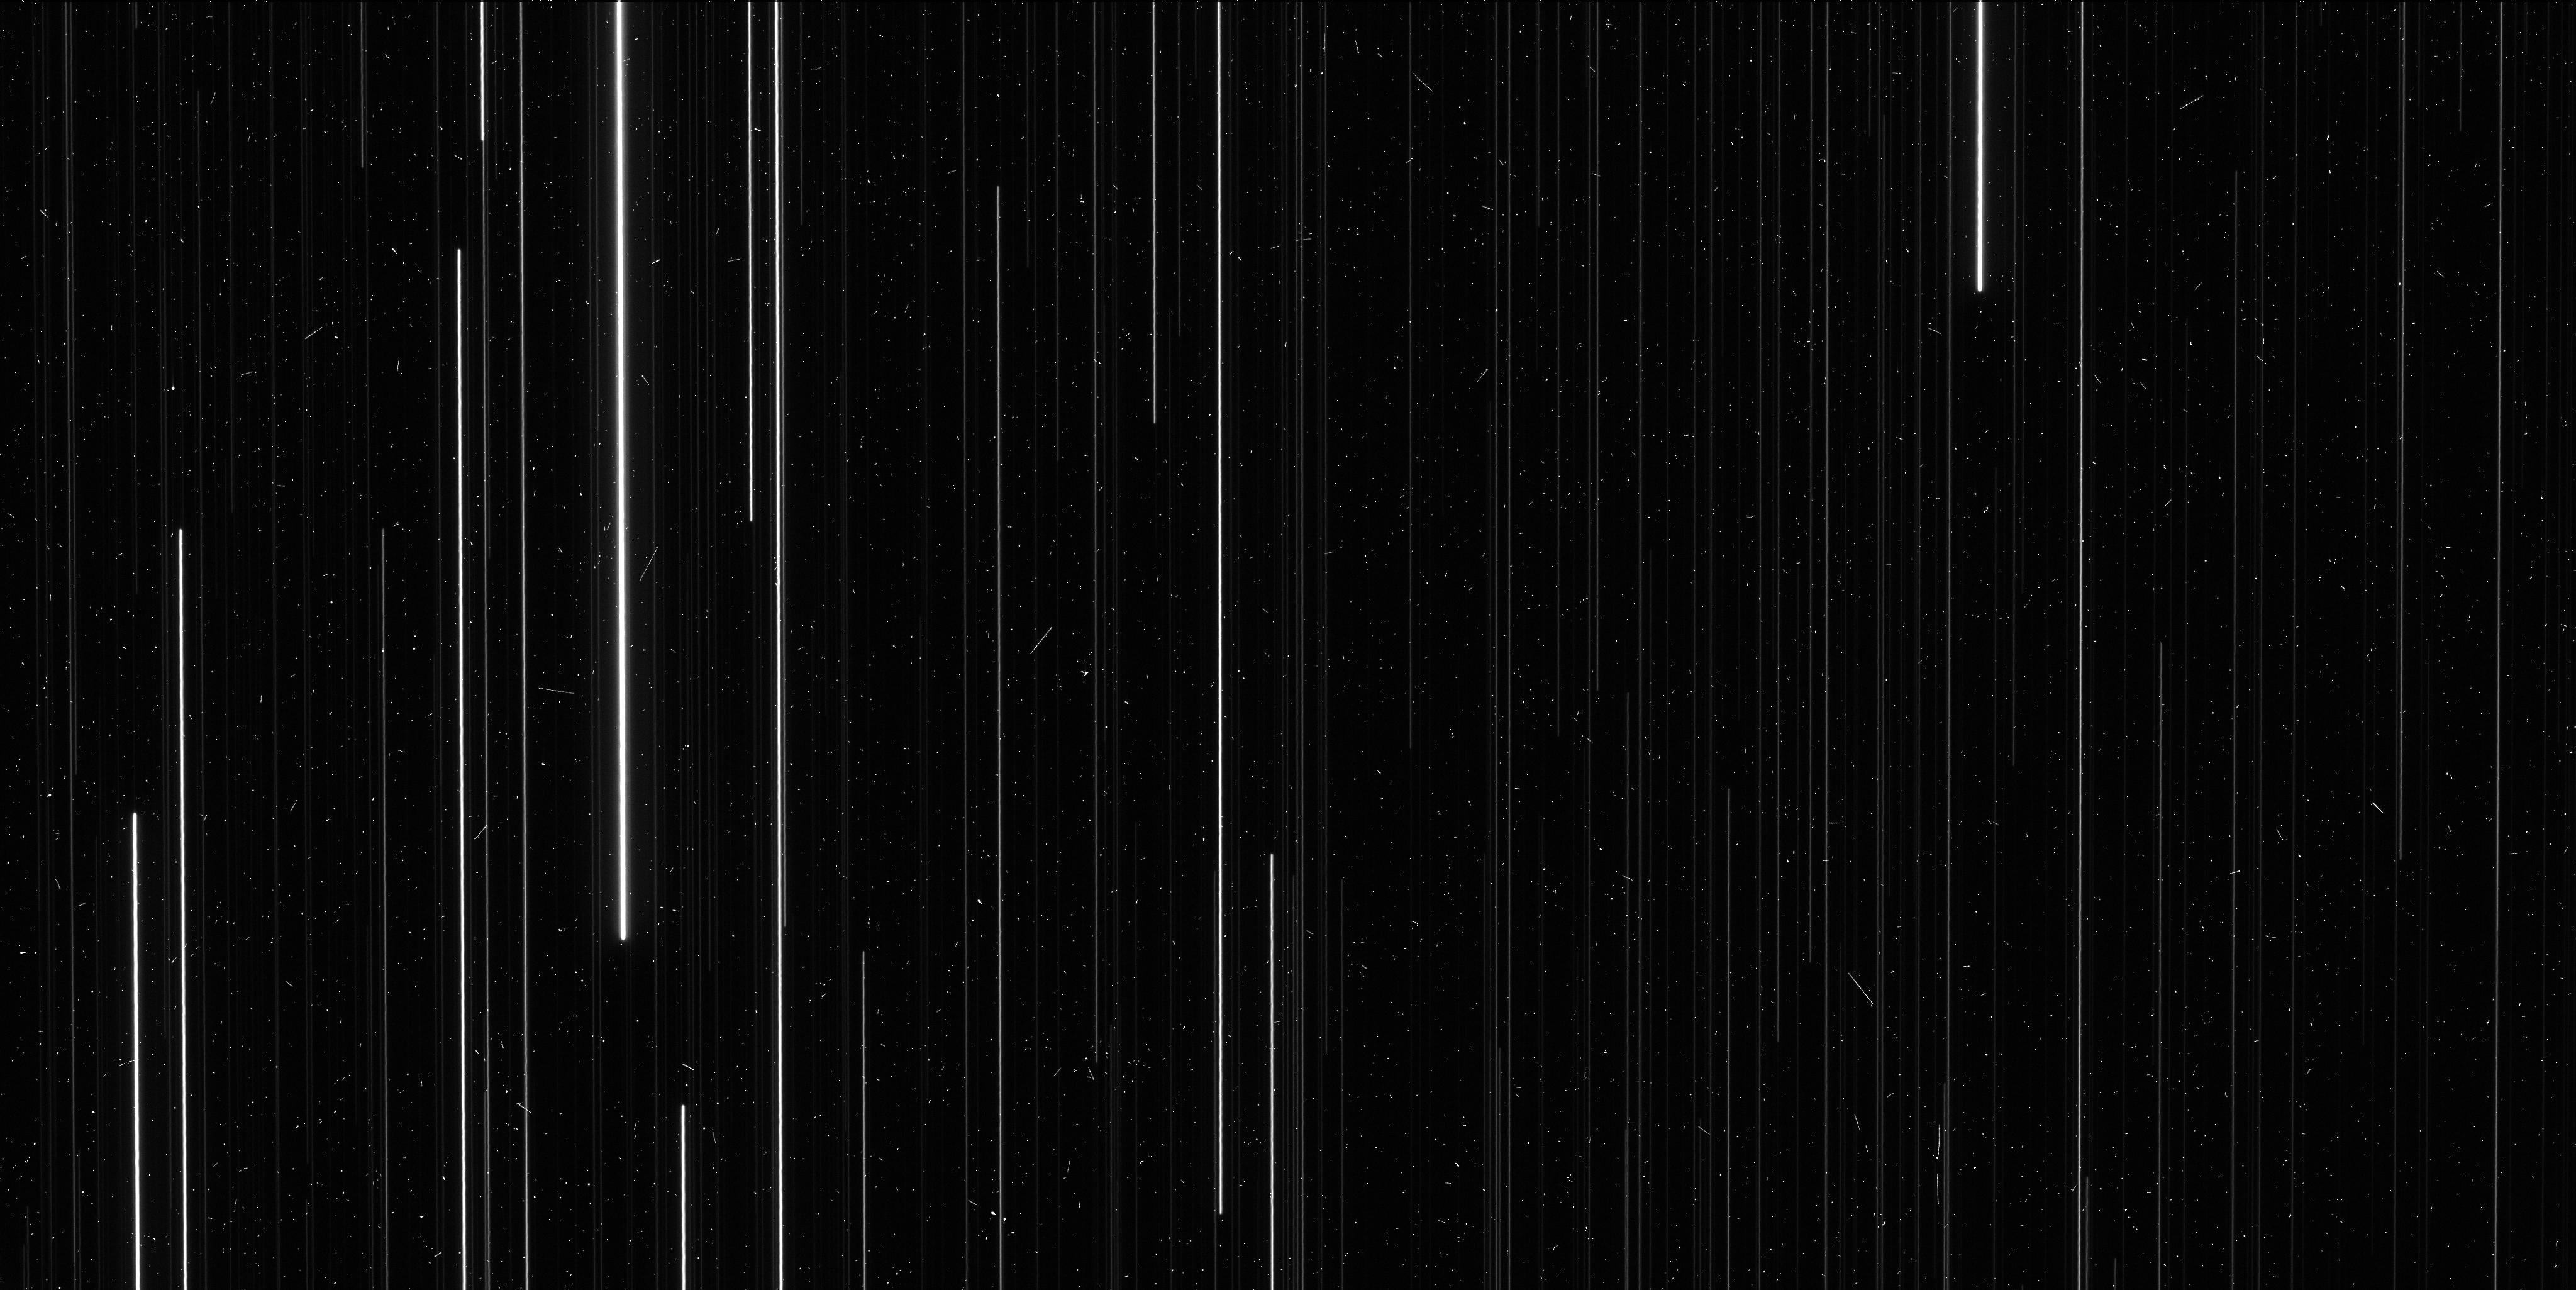
Target: M4
Instrument: WFC3/UVIS
Filter: F606W
Exposure: 6 min
Observation ID: ie0n03f6q

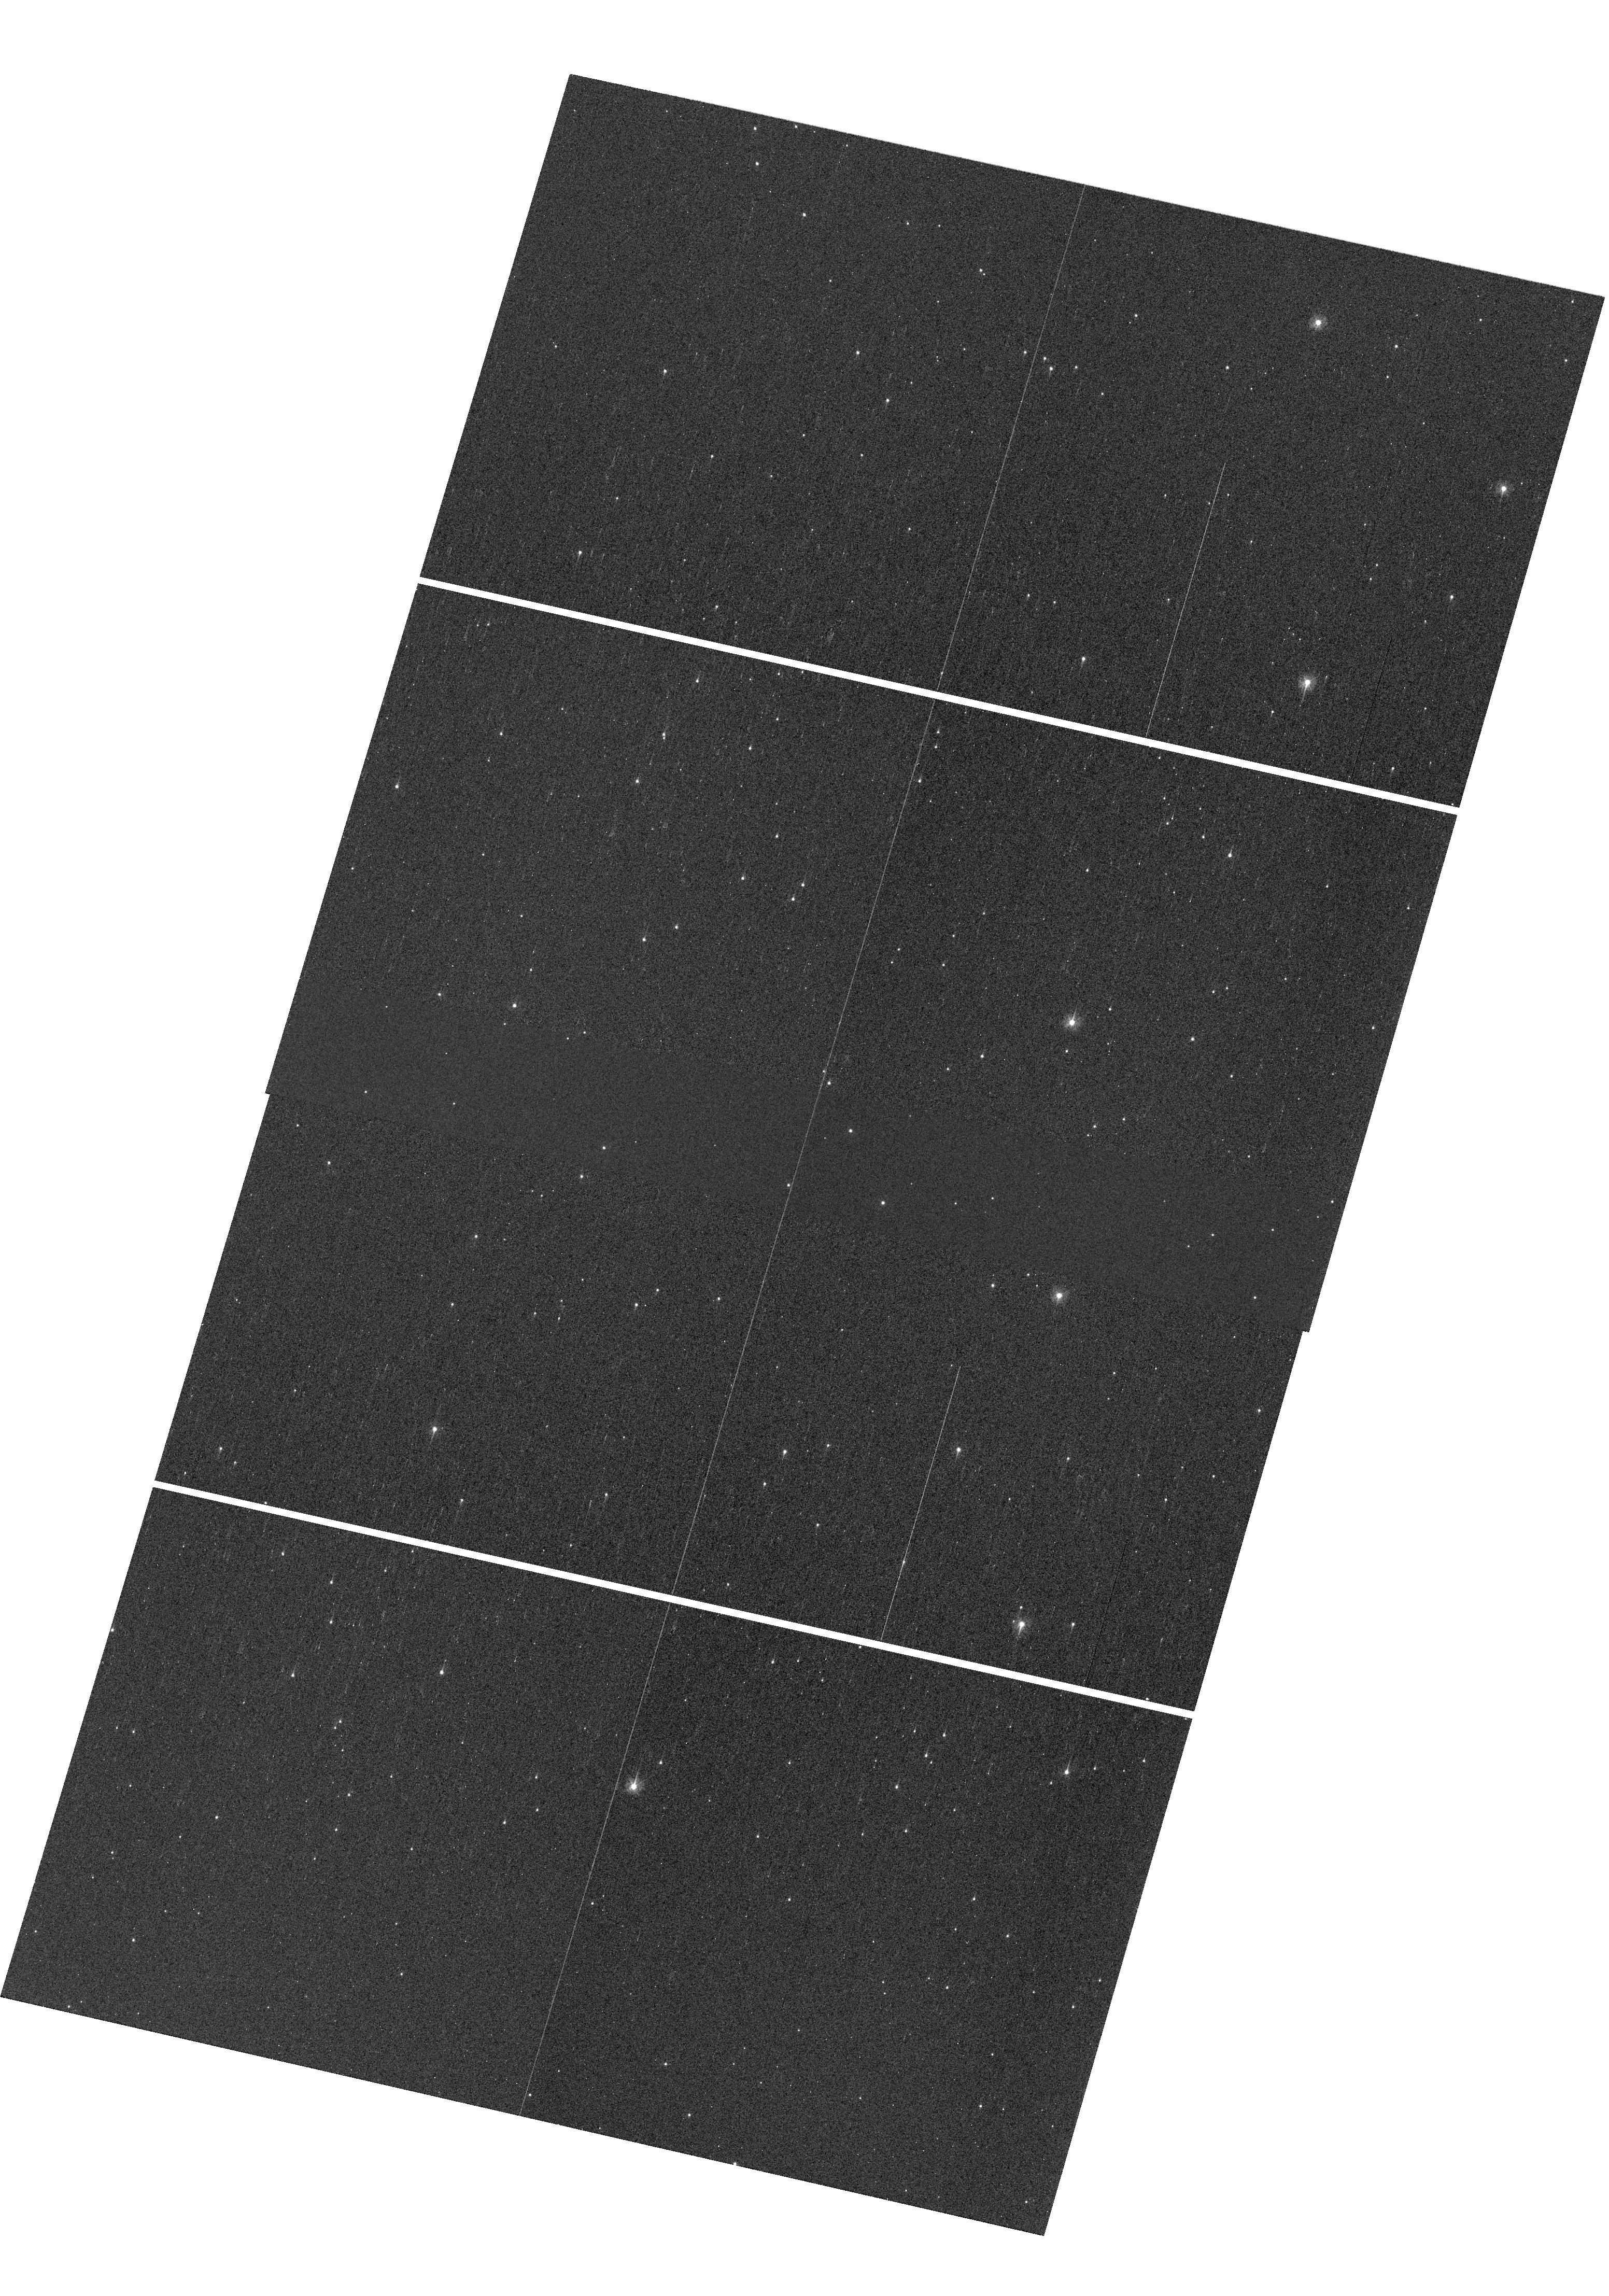
Target: M4
Instrument: WFC3/UVIS
Filter: F336W
Exposure: 2 min
Observation ID: hst_15933_51_wfc3_uvis_f336w_ie0n51

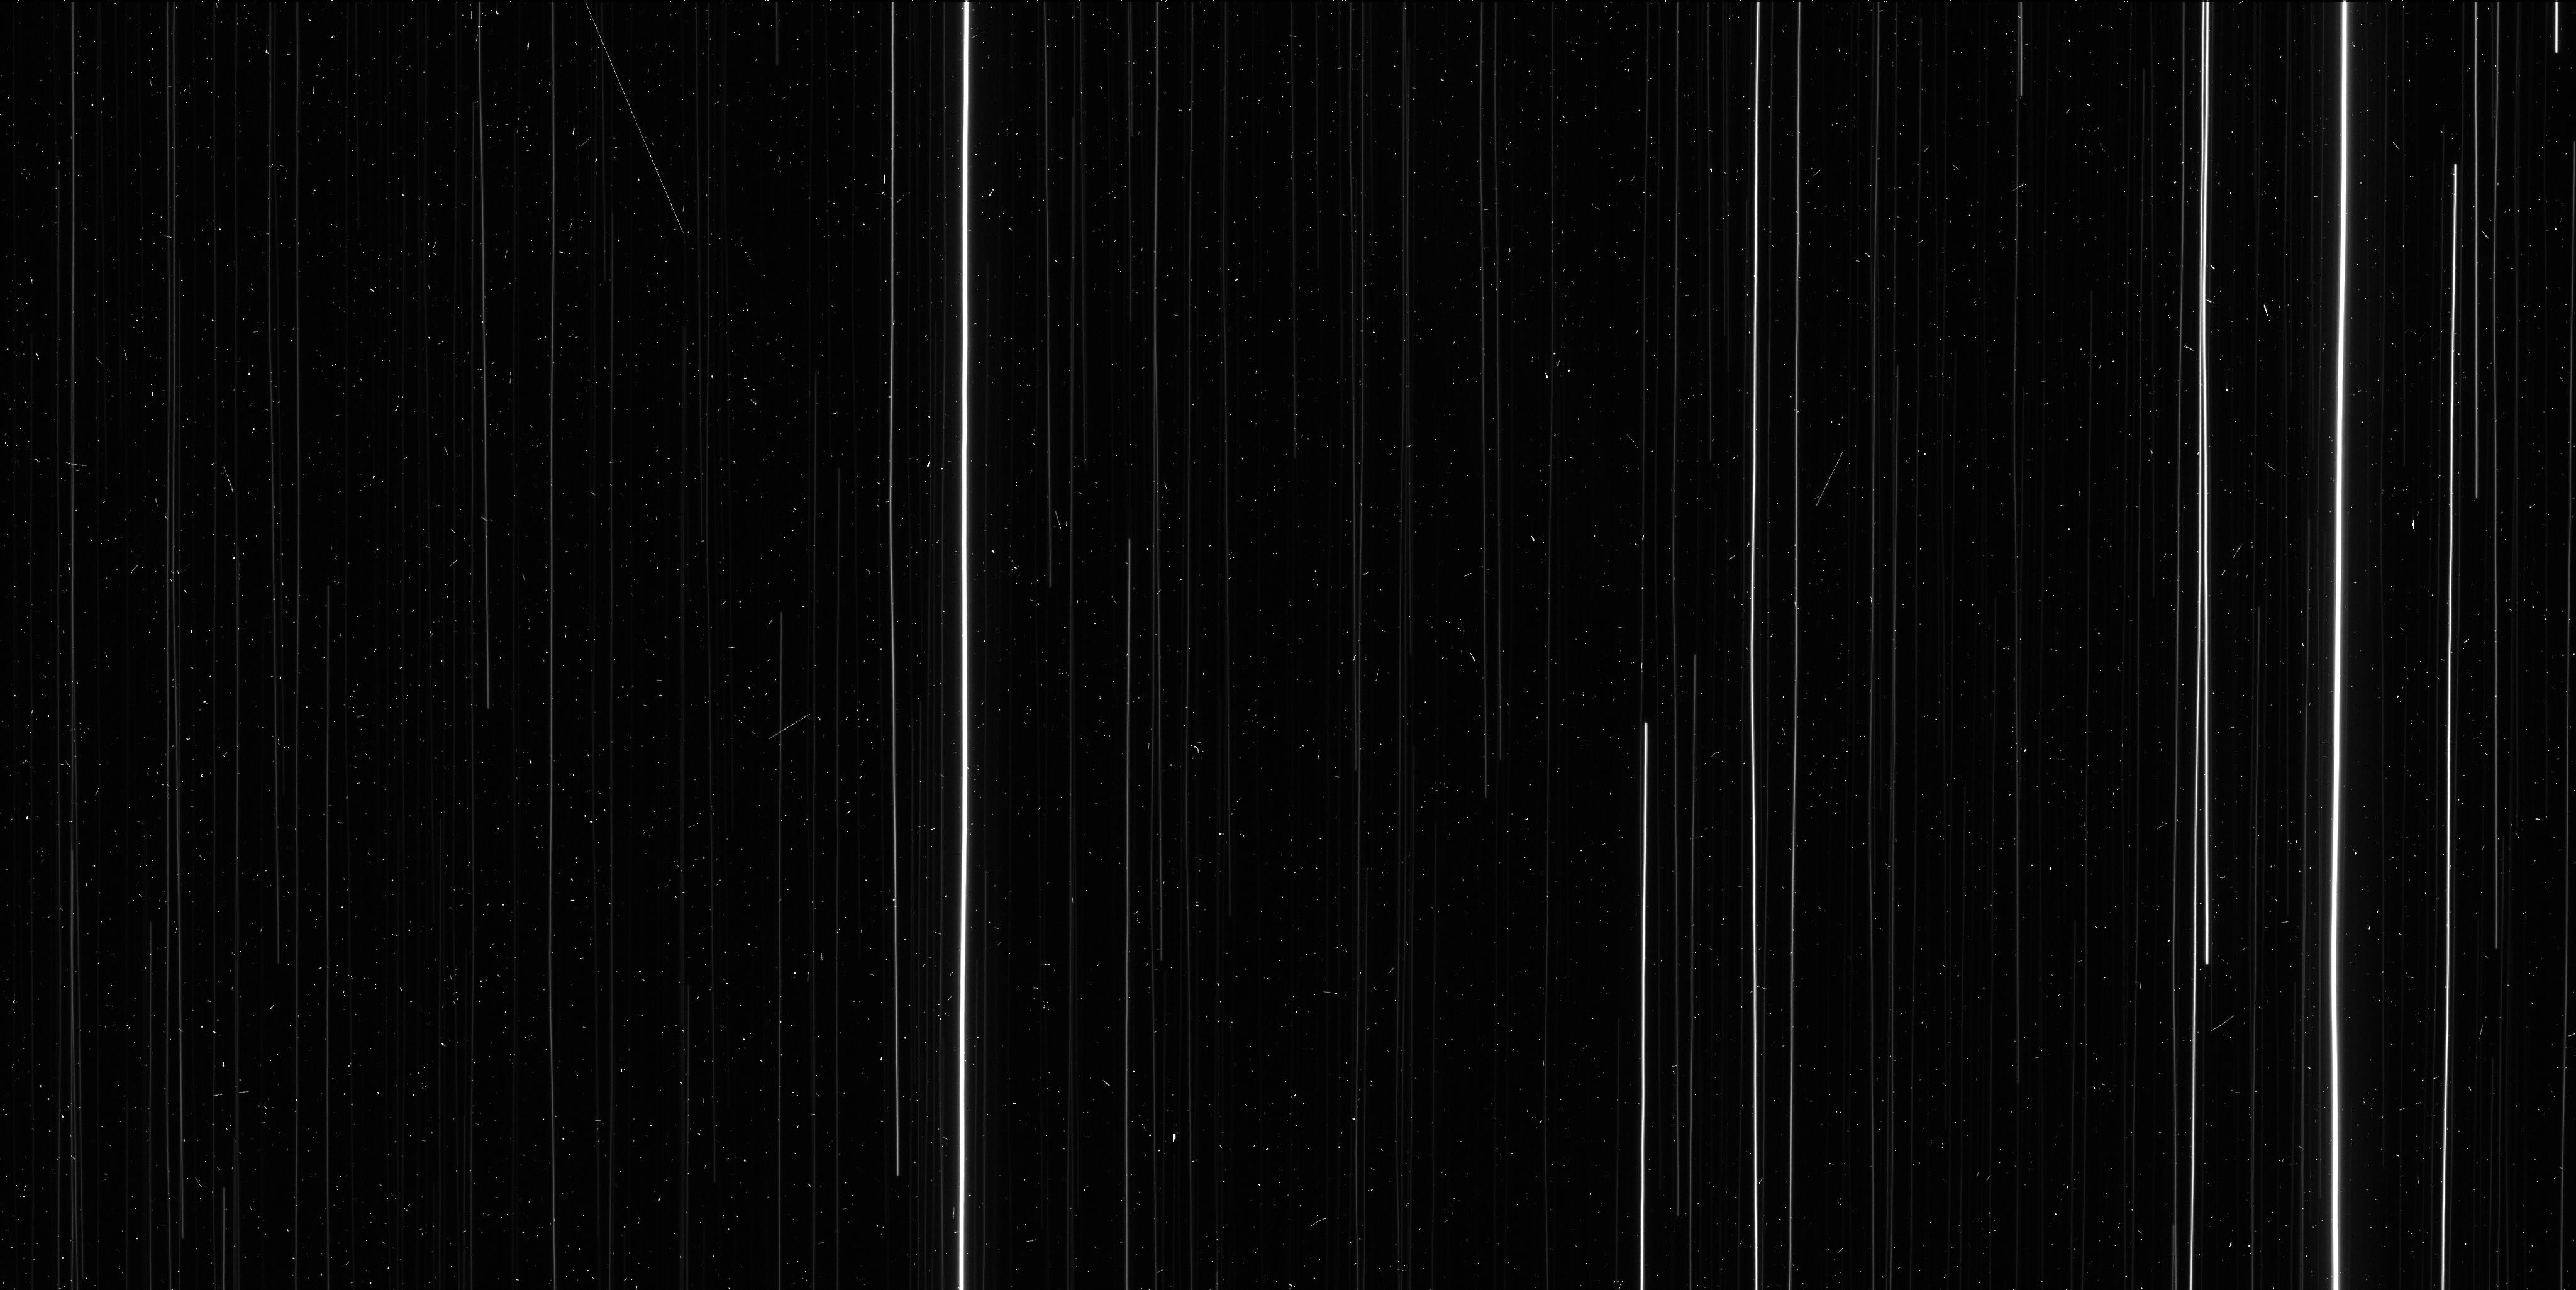
Target: M4
Instrument: WFC3/UVIS
Filter: F606W
Exposure: 6 min
Observation ID: ie0n01b5q

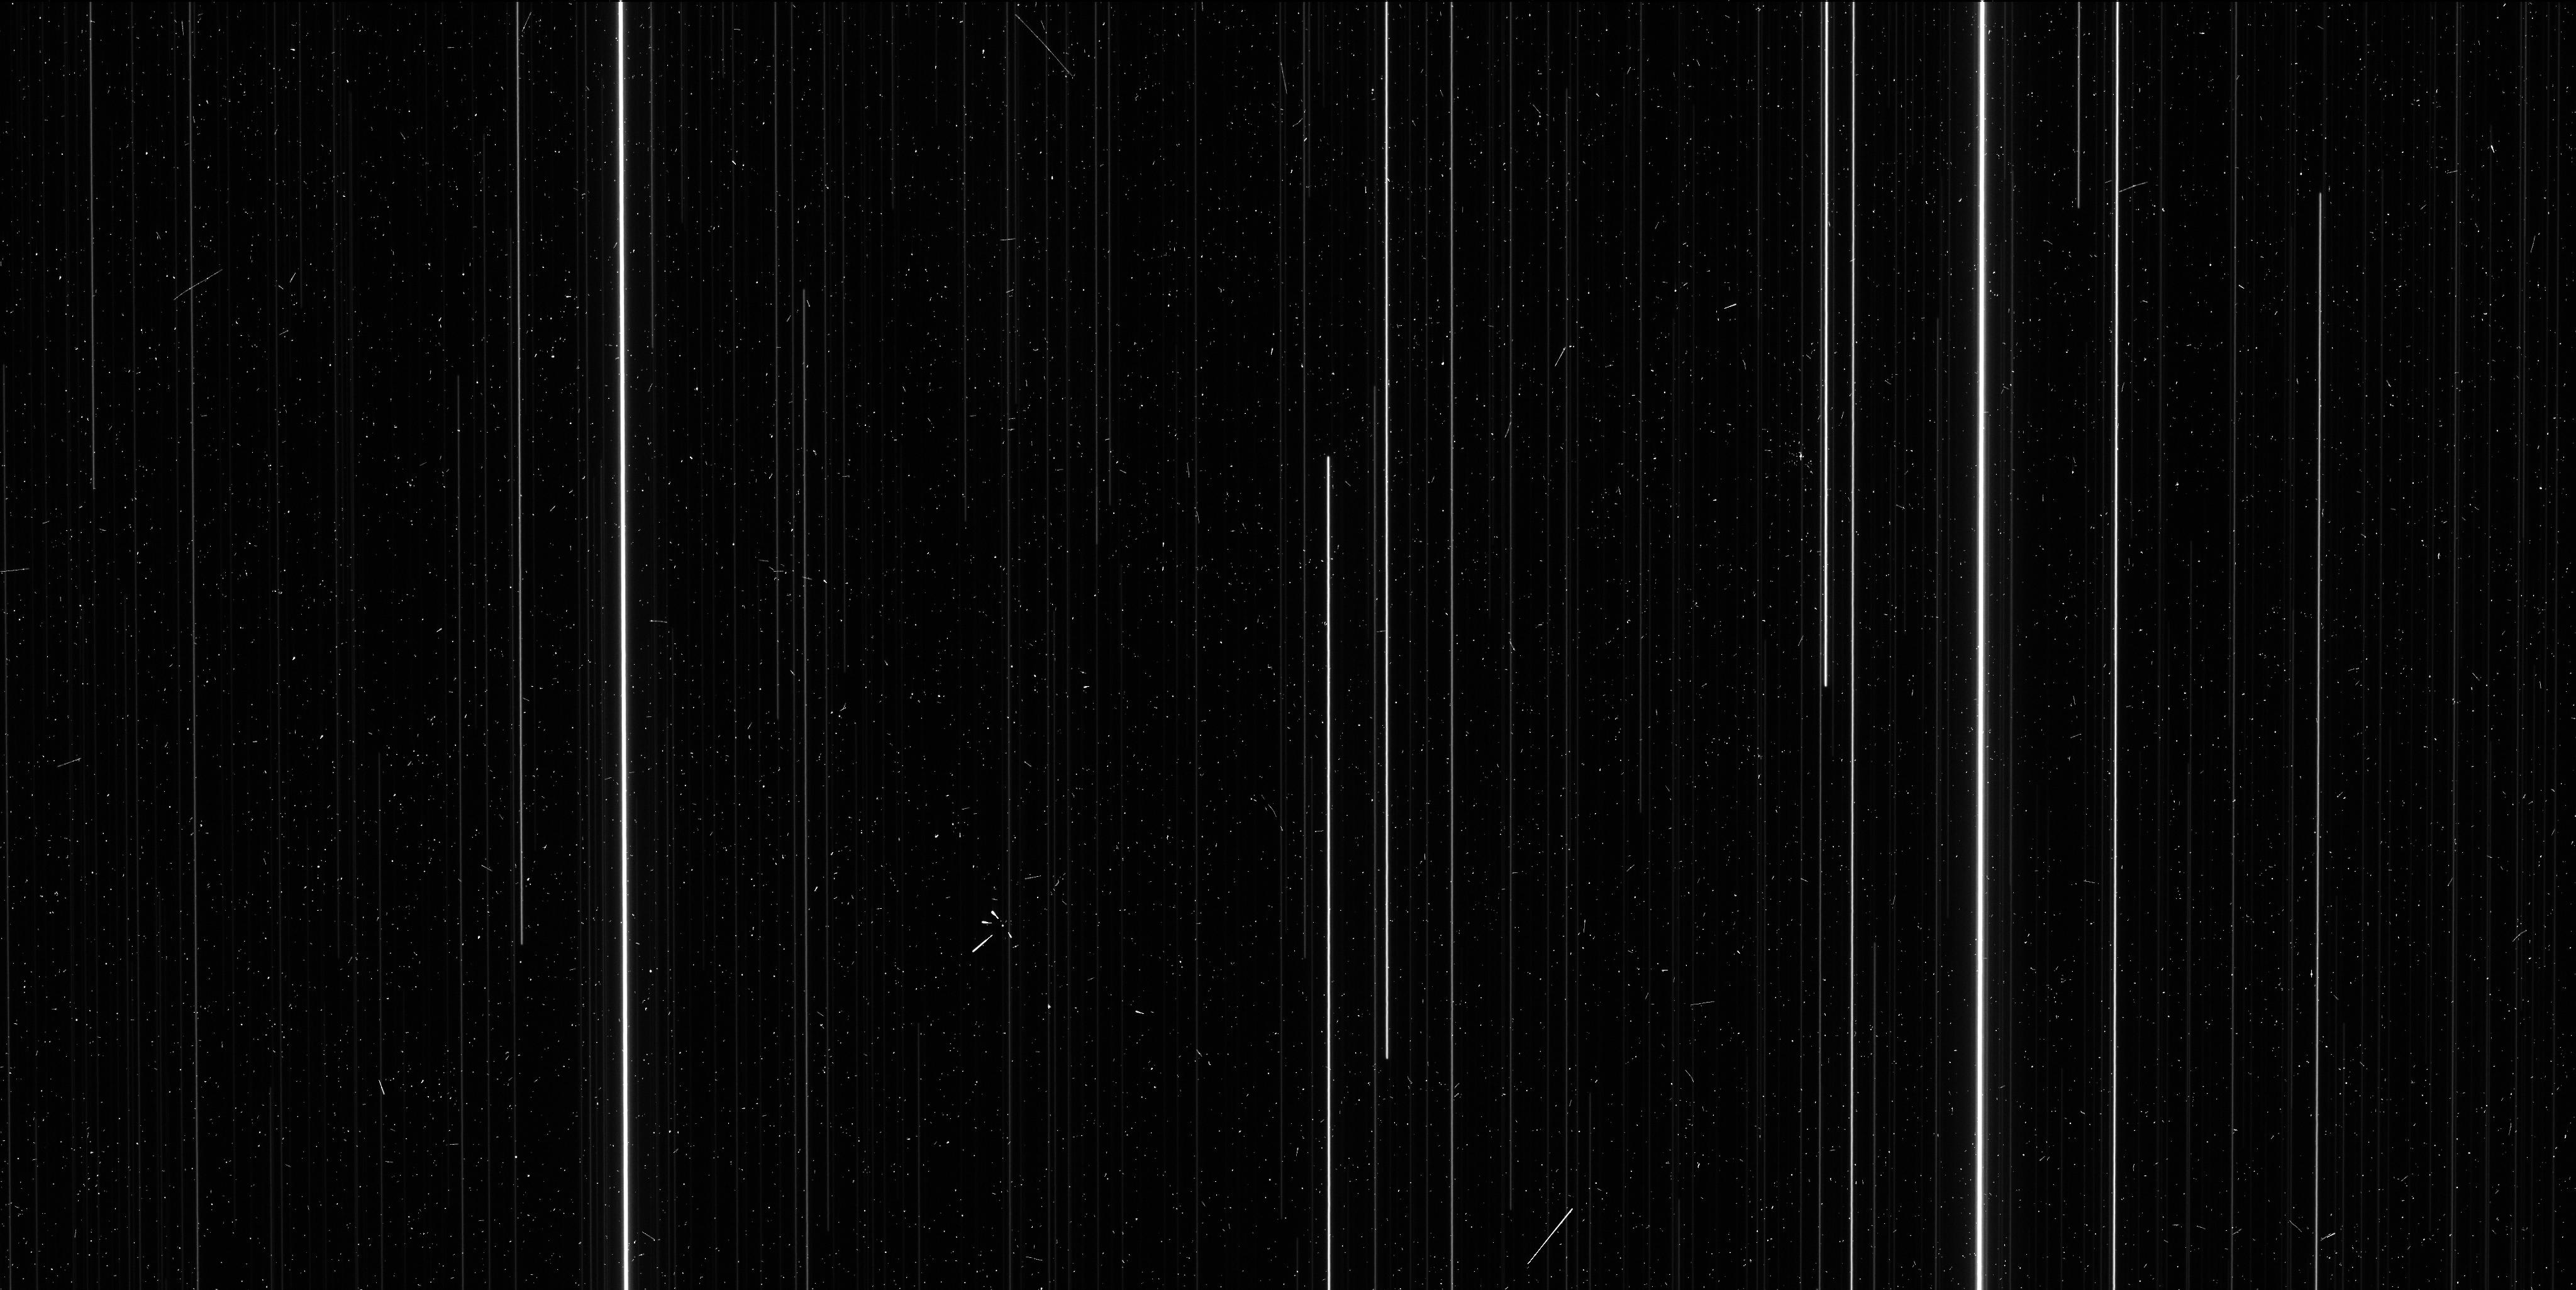
Target: M4
Instrument: WFC3/UVIS
Filter: F606W
Exposure: 6 min
Observation ID: ie0n51rwq

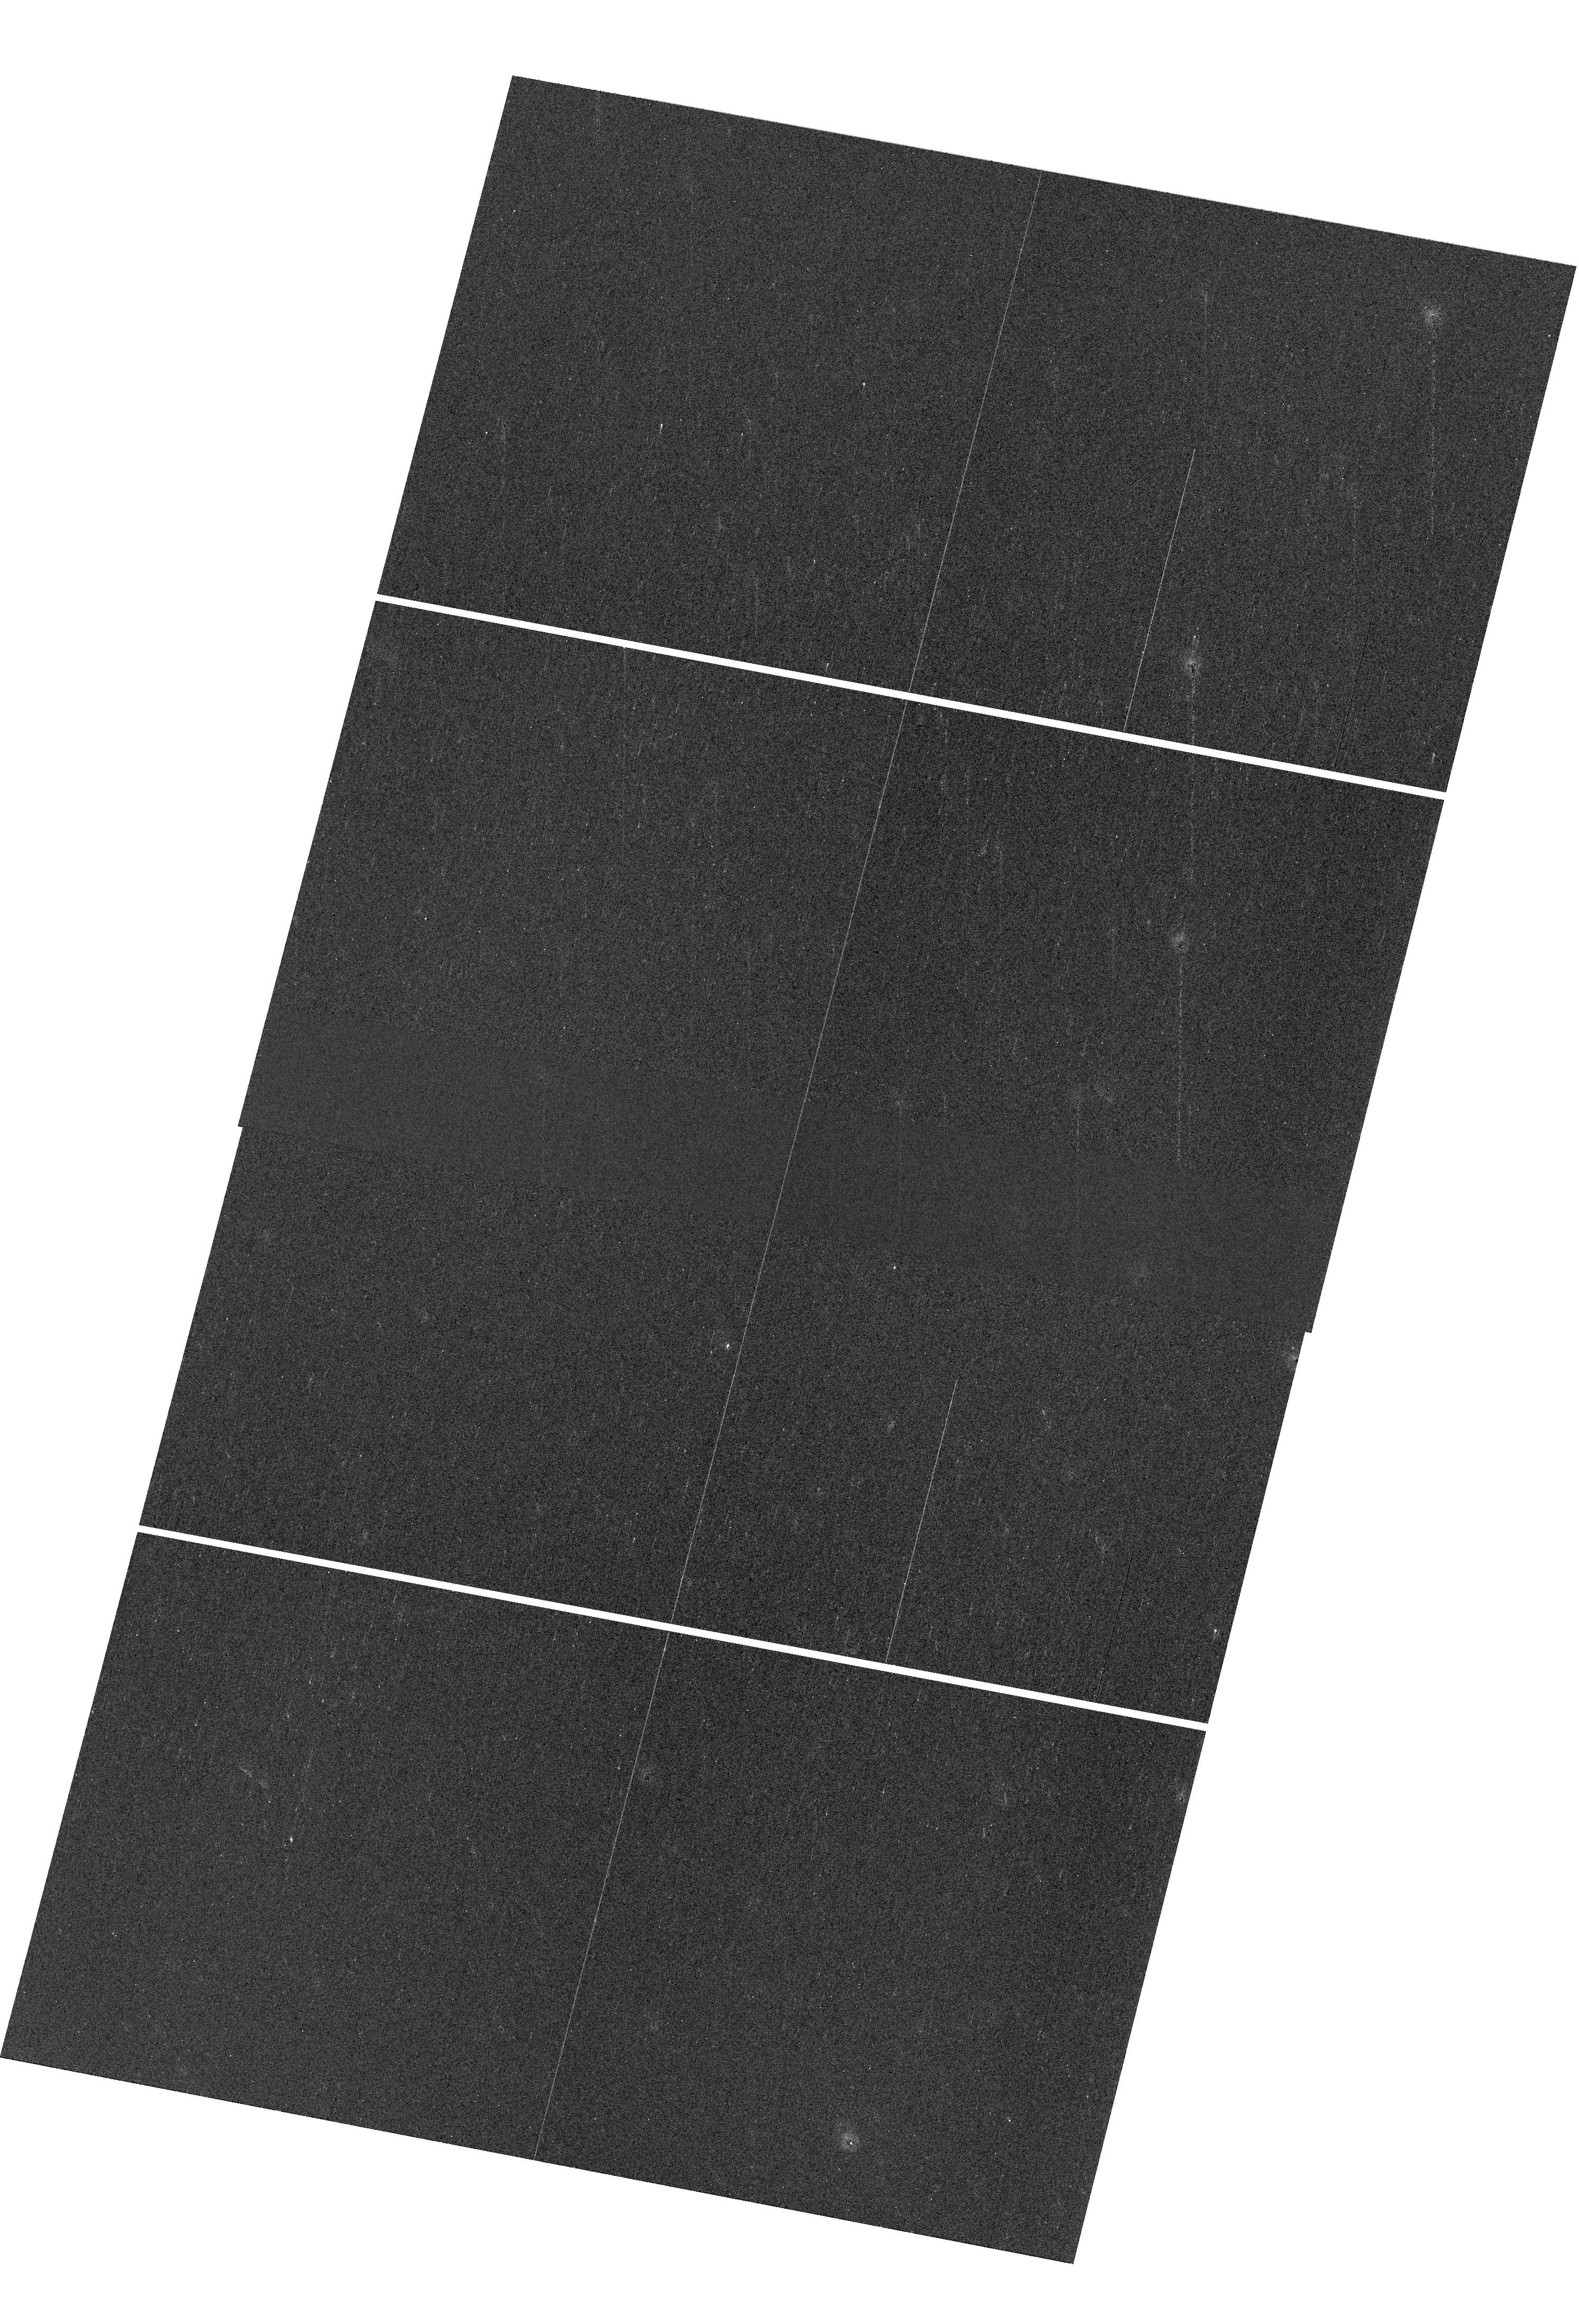
Target: M4
Instrument: WFC3/UVIS
Filter: F336W
Exposure: 2 min
Observation ID: hst_15933_01_wfc3_uvis_f336w_ie0n01

Completing the HST Parallax Legacy: M4 (PI: Brown, Thomas M.)

There are only two globular clusters where a modest investment of HST time can yield a high-precision measurement of trigonometric parallax: NGC6397 and M4. The parallax to NGC6397 has been measured successfully with HST to 2% uncertainty. An important HST legacy would be the completion of this pair, by measuring the M4 parallax while HST can still do so. In the context of the Galaxy's globular cluster system, these two clusters are complementary. NGC6397 is ancient (13 Gyr) and metal-poor ([Fe/H]=-2.02), while M4 is younger (11.5 Gyr) and of intermediate metallicity ([Fe/H]=-1.15). NGC6397 is a frequent fiducial for stellar population models, while M4 hosts a rich set of RR Lyrae stars that can be used to better calibrate the period-luminosity relationship. The utility of each cluster as a population template and calibrator depends critically upon the distance uncertainties. The scarcity of population anchors in this regime is in contrast to the parameter space at younger ages (< 10 Gyr) and higher metallicities ([Fe/H] > -1), where many open clusters have high-precision parallaxes. In a broader context, these two clusters represent an essential independent check on the parallaxes from the Gaia mission, which currently suffer from significant systematic errors on global, intermediate (20 degrees), and small (1 degree) scales, hampering distances to the Galaxy's globular clusters. If these errors are eventually resolved, HST parallaxes to globular clusters, independent of Gaia with distinct methodology, will provide an important validation. The observations we propose here will help anchor the distances to the entire globular cluster system of the Milky Way.